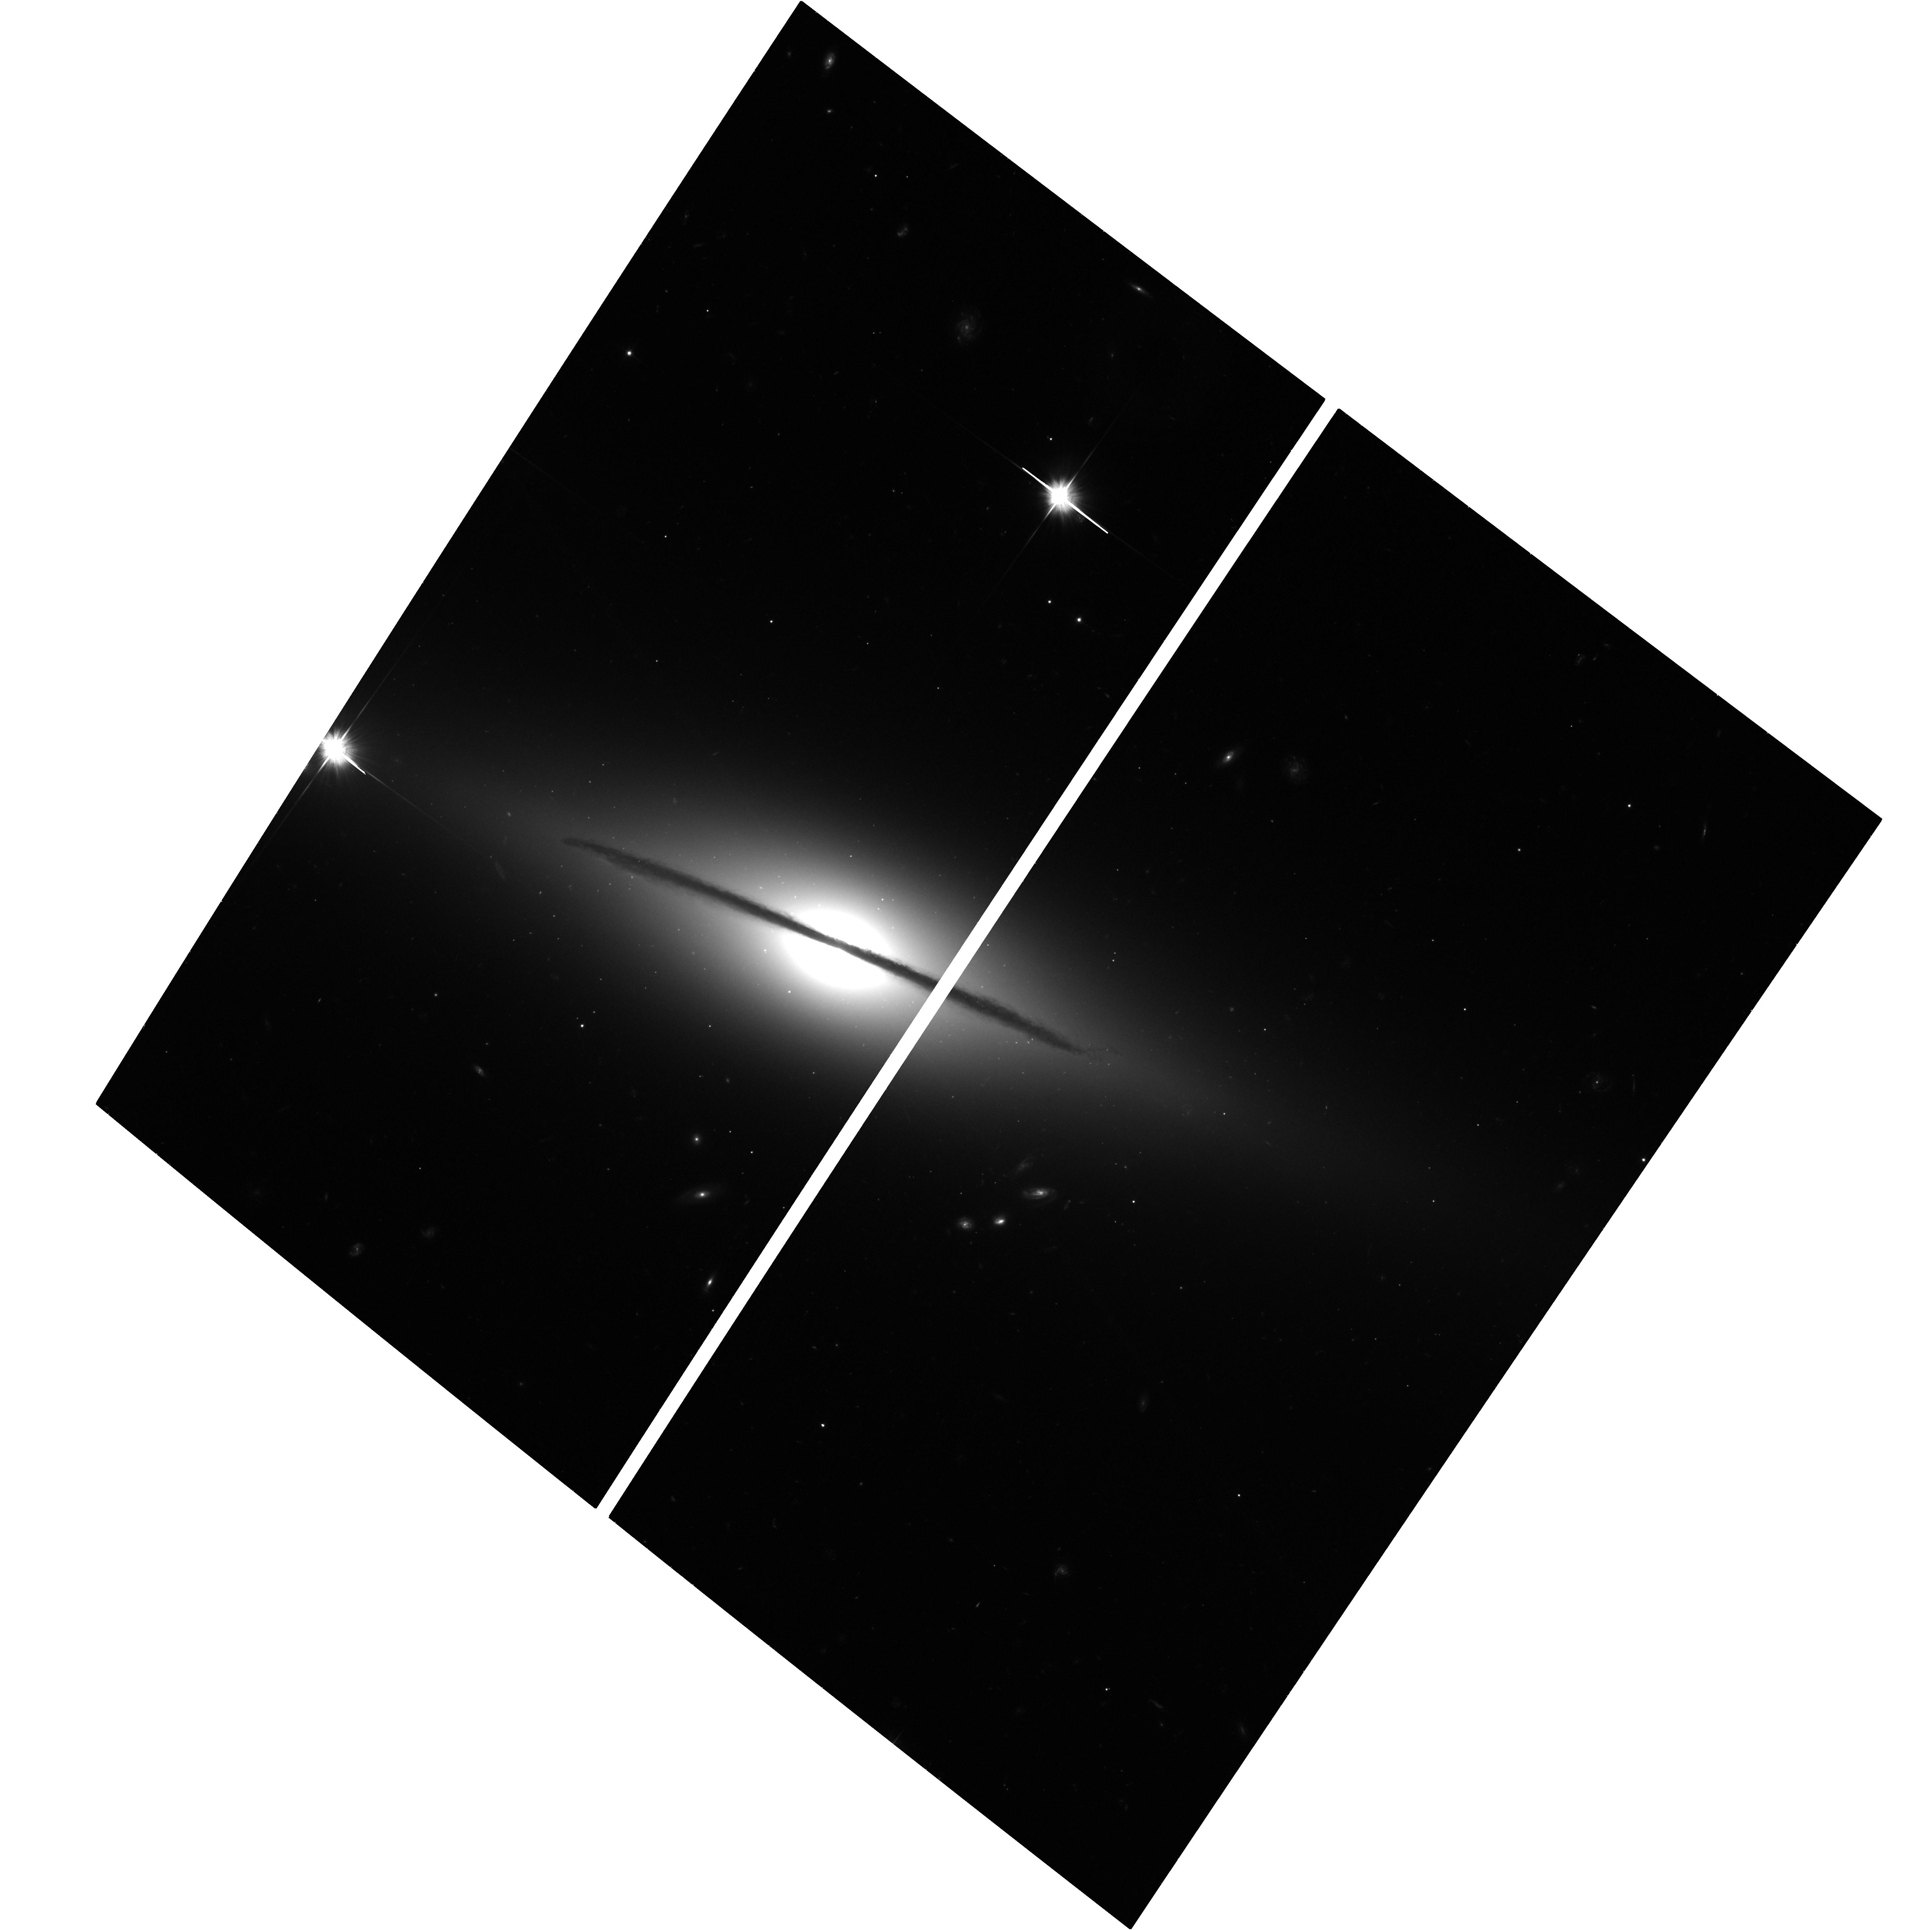
Target: SN-2005E. Instrument: ACS/WFC. Filter: F606W. Exposure: 37 min. Observation ID: hst_13698_01_acs_wfc_f606w_jclg01

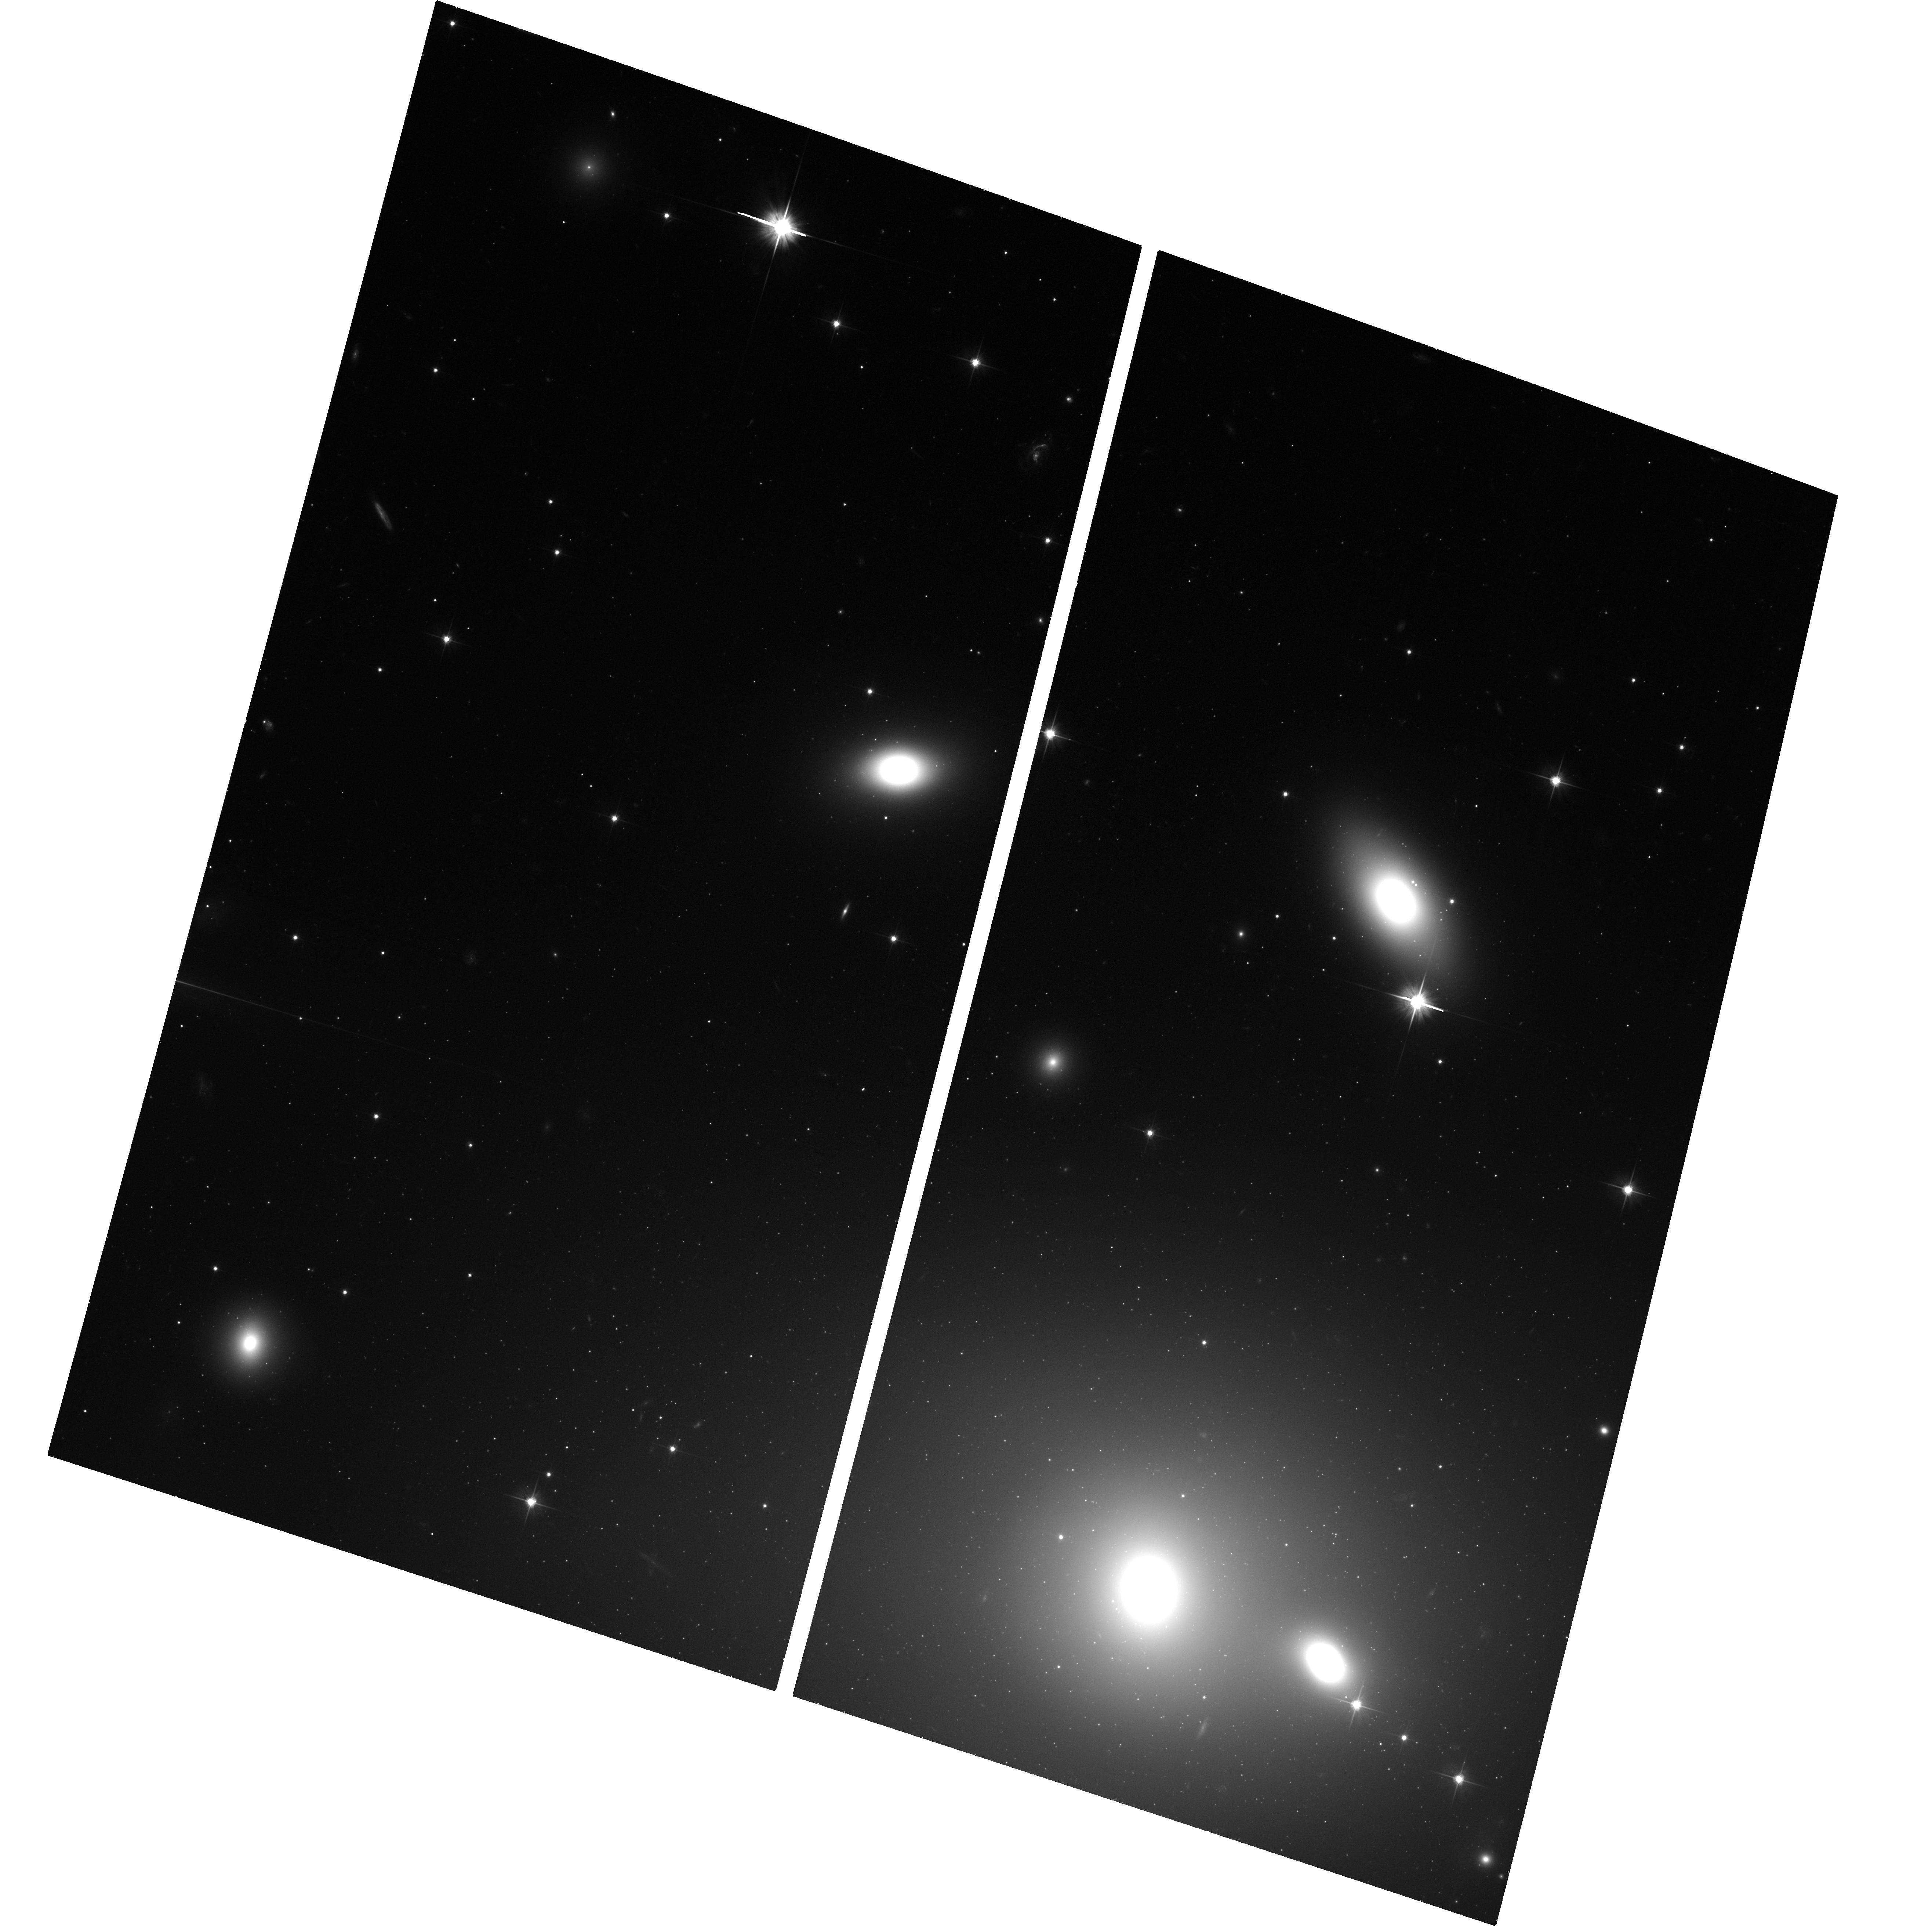
Target: SN-2007KE. Instrument: ACS/WFC. Filter: F606W. Exposure: 38 min. Observation ID: hst_13698_03_acs_wfc_f606w_jclg03

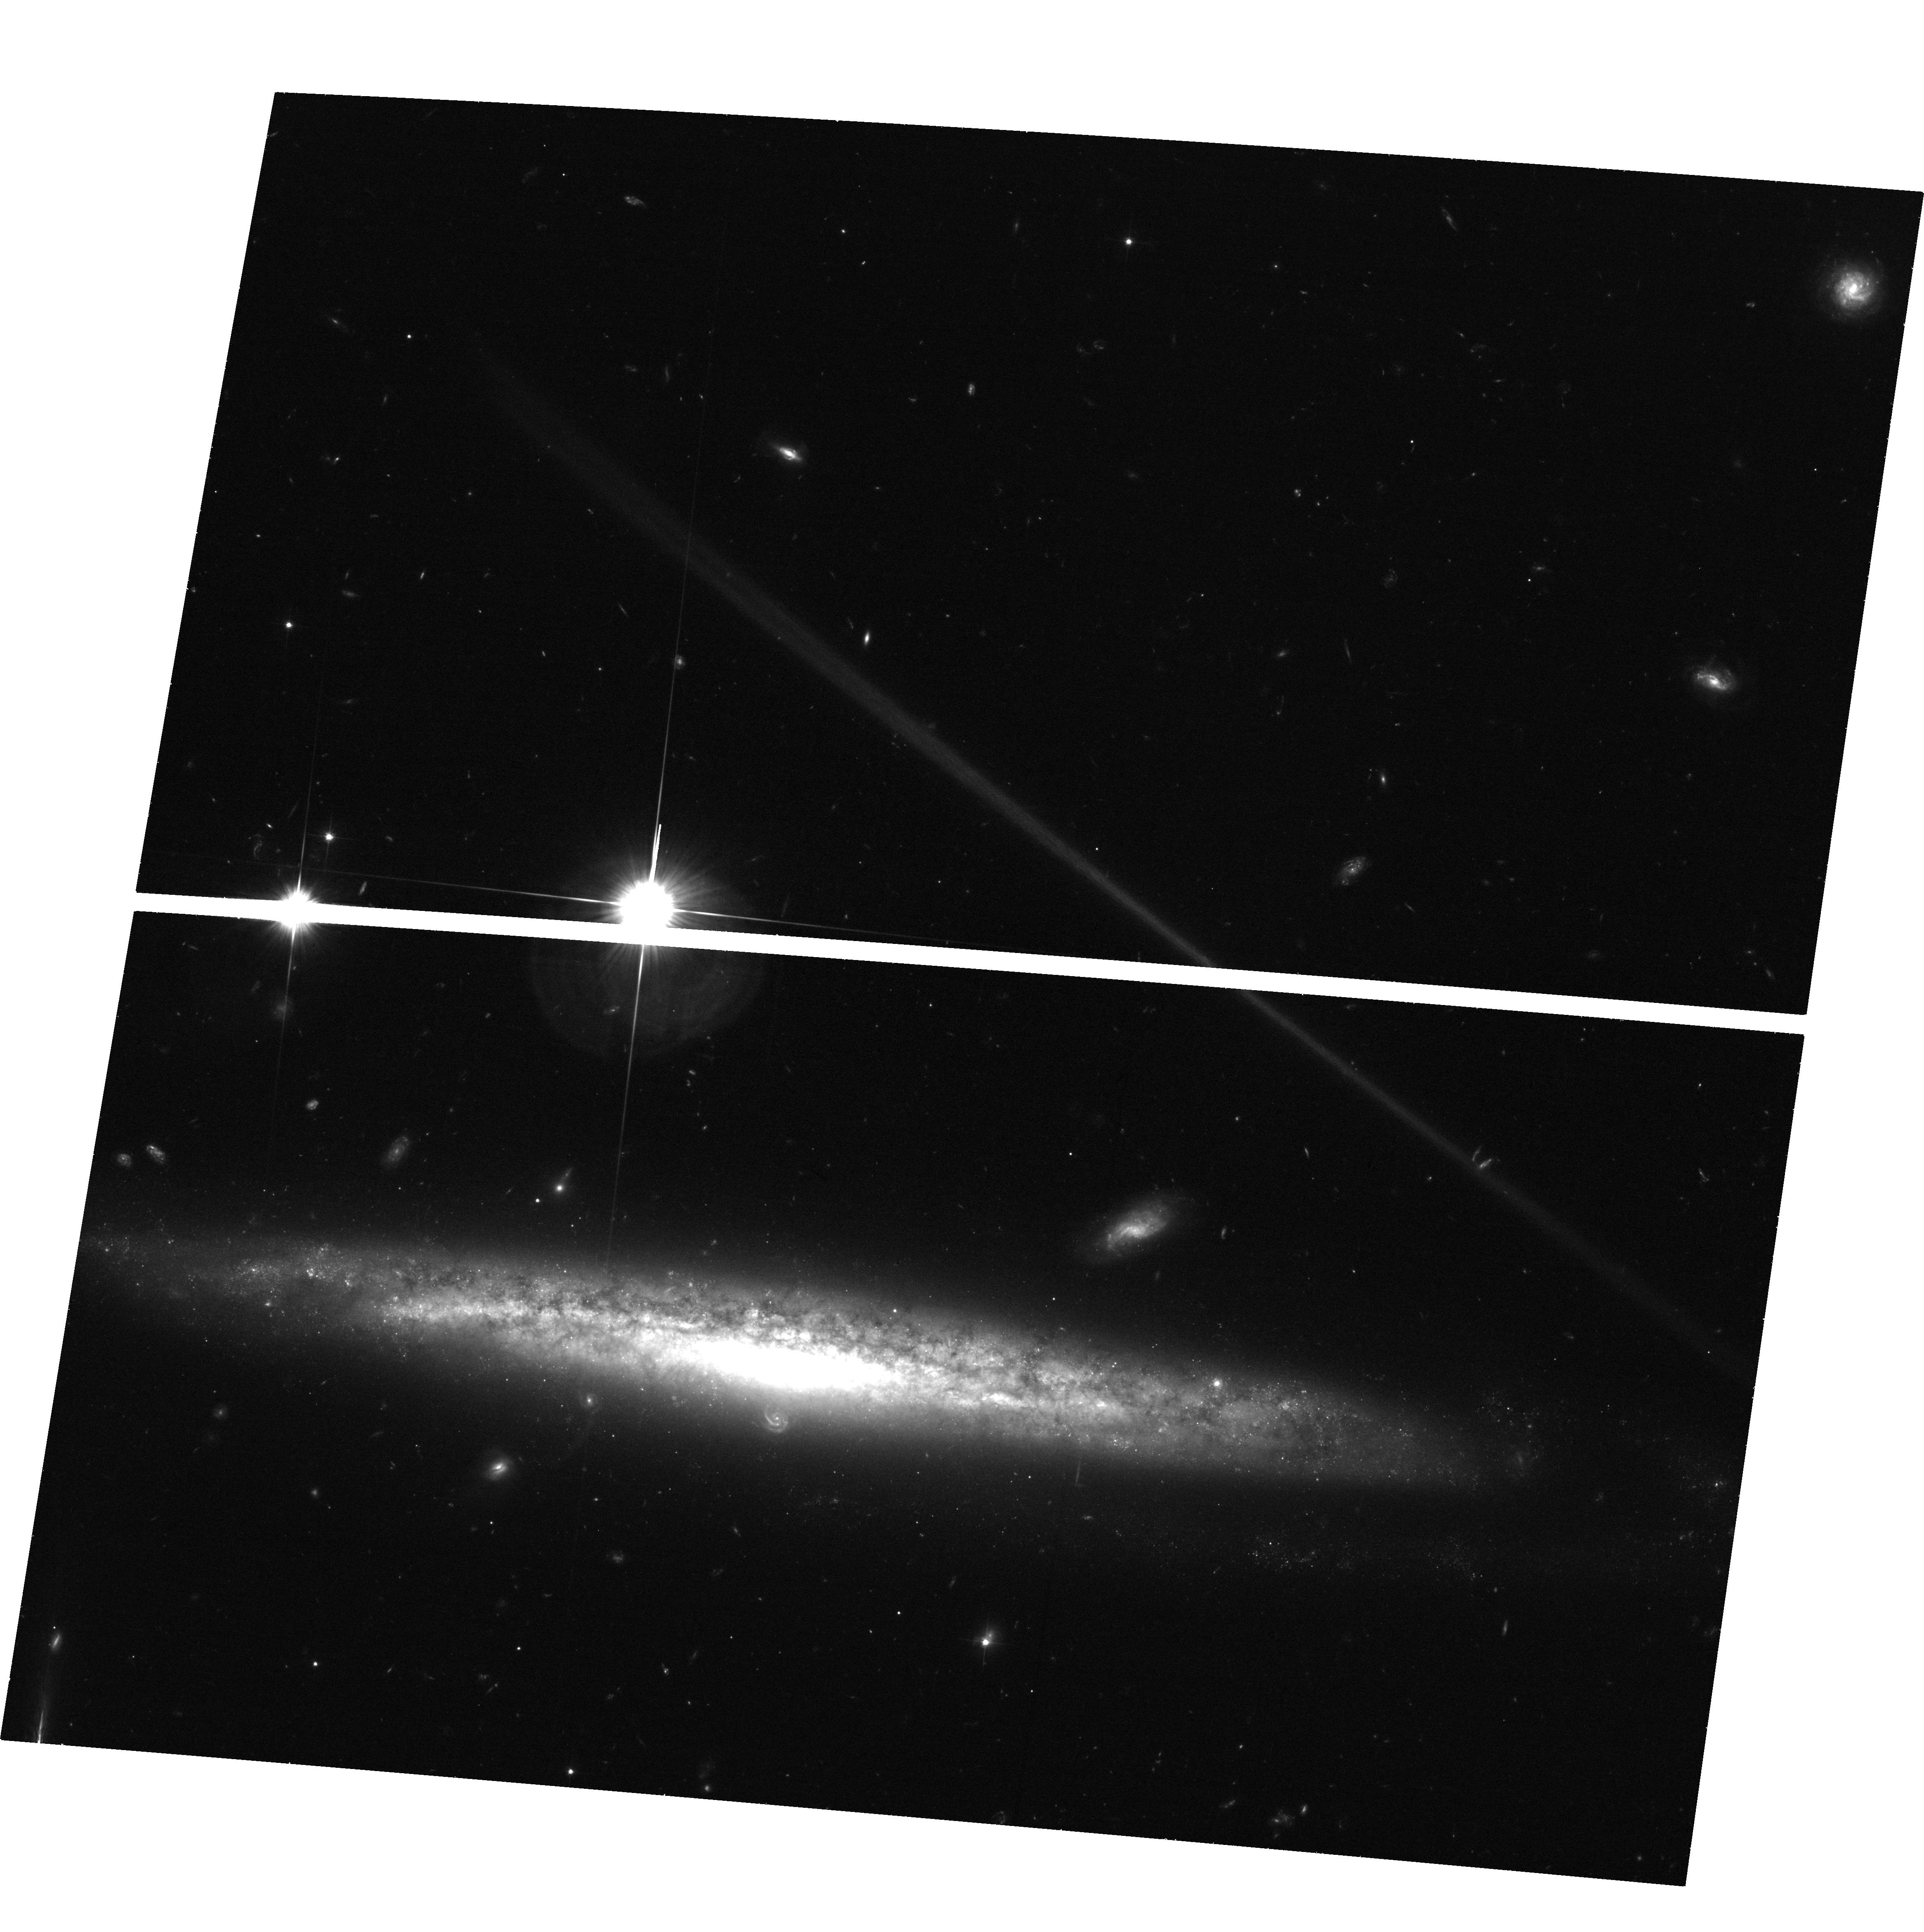
Target: SN-2003DR. Instrument: ACS/WFC. Filter: F606W. Exposure: 39 min. Observation ID: hst_13698_02_acs_wfc_f606w_jclg02

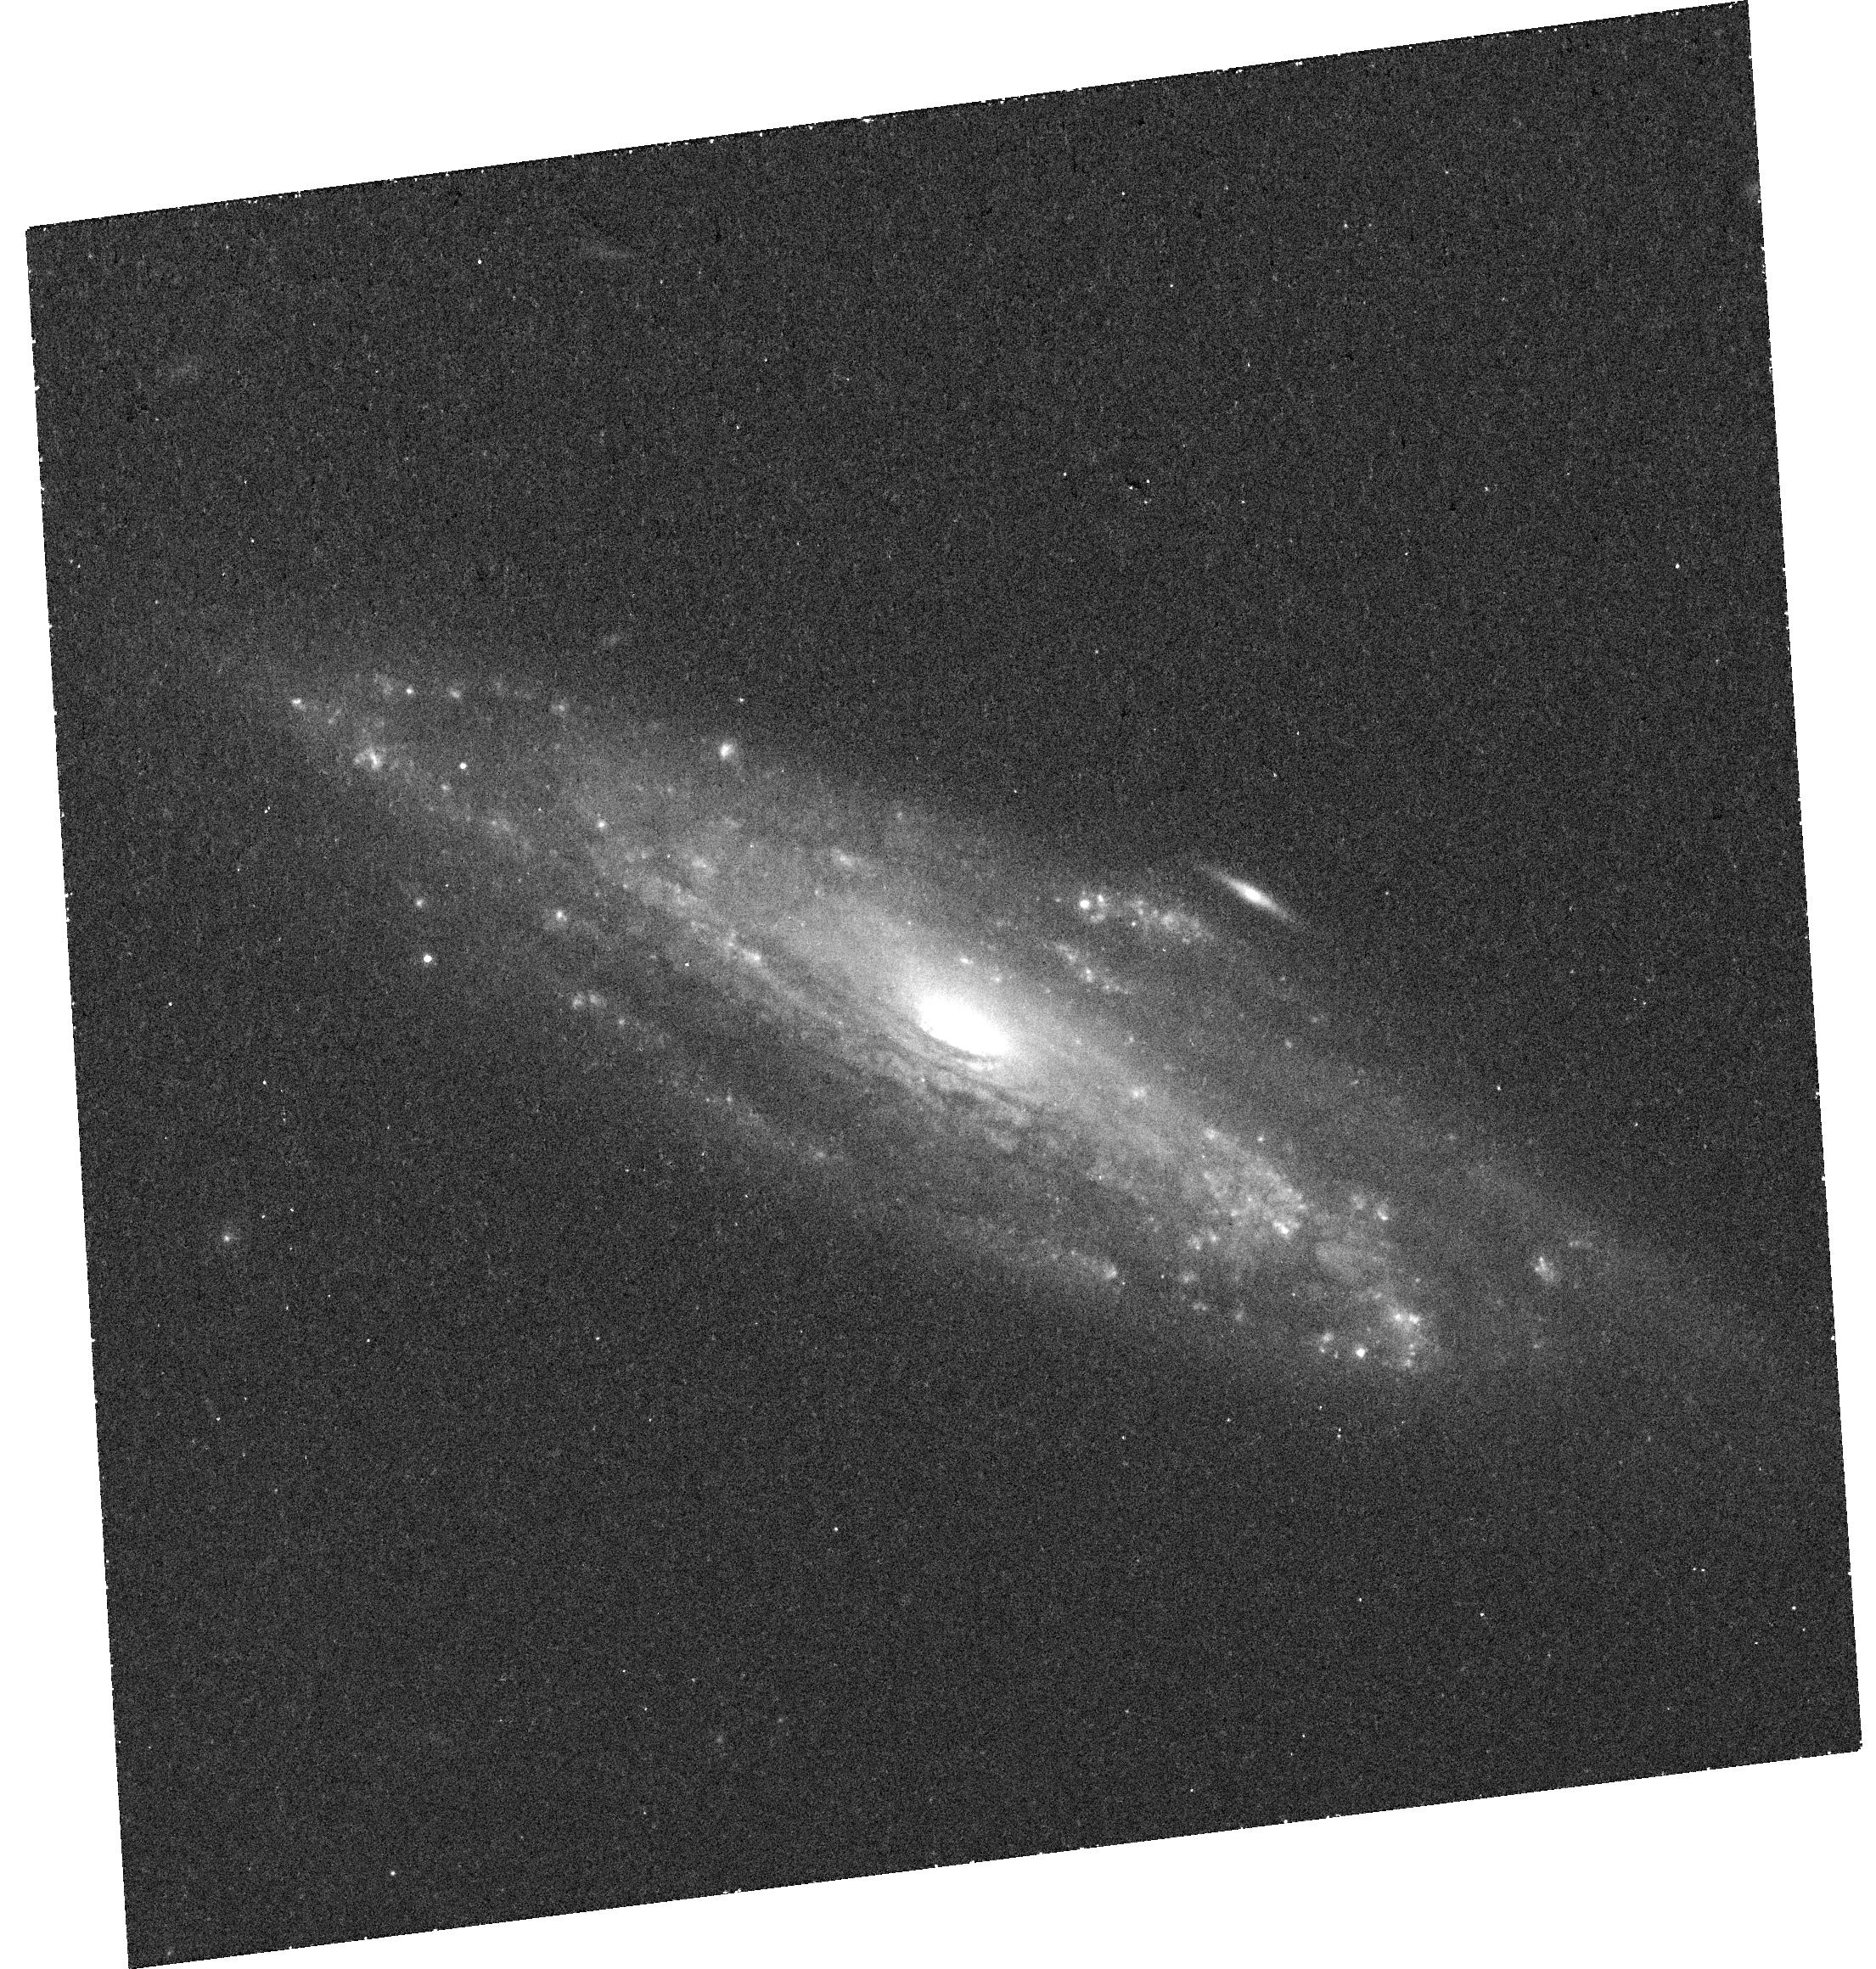
Target: SN-2001CO. Instrument: WFC3/UVIS. Filter: F665N. Exposure: 44 min. Observation ID: hst_13698_04_wfc3_uvis_f665n_iclg04

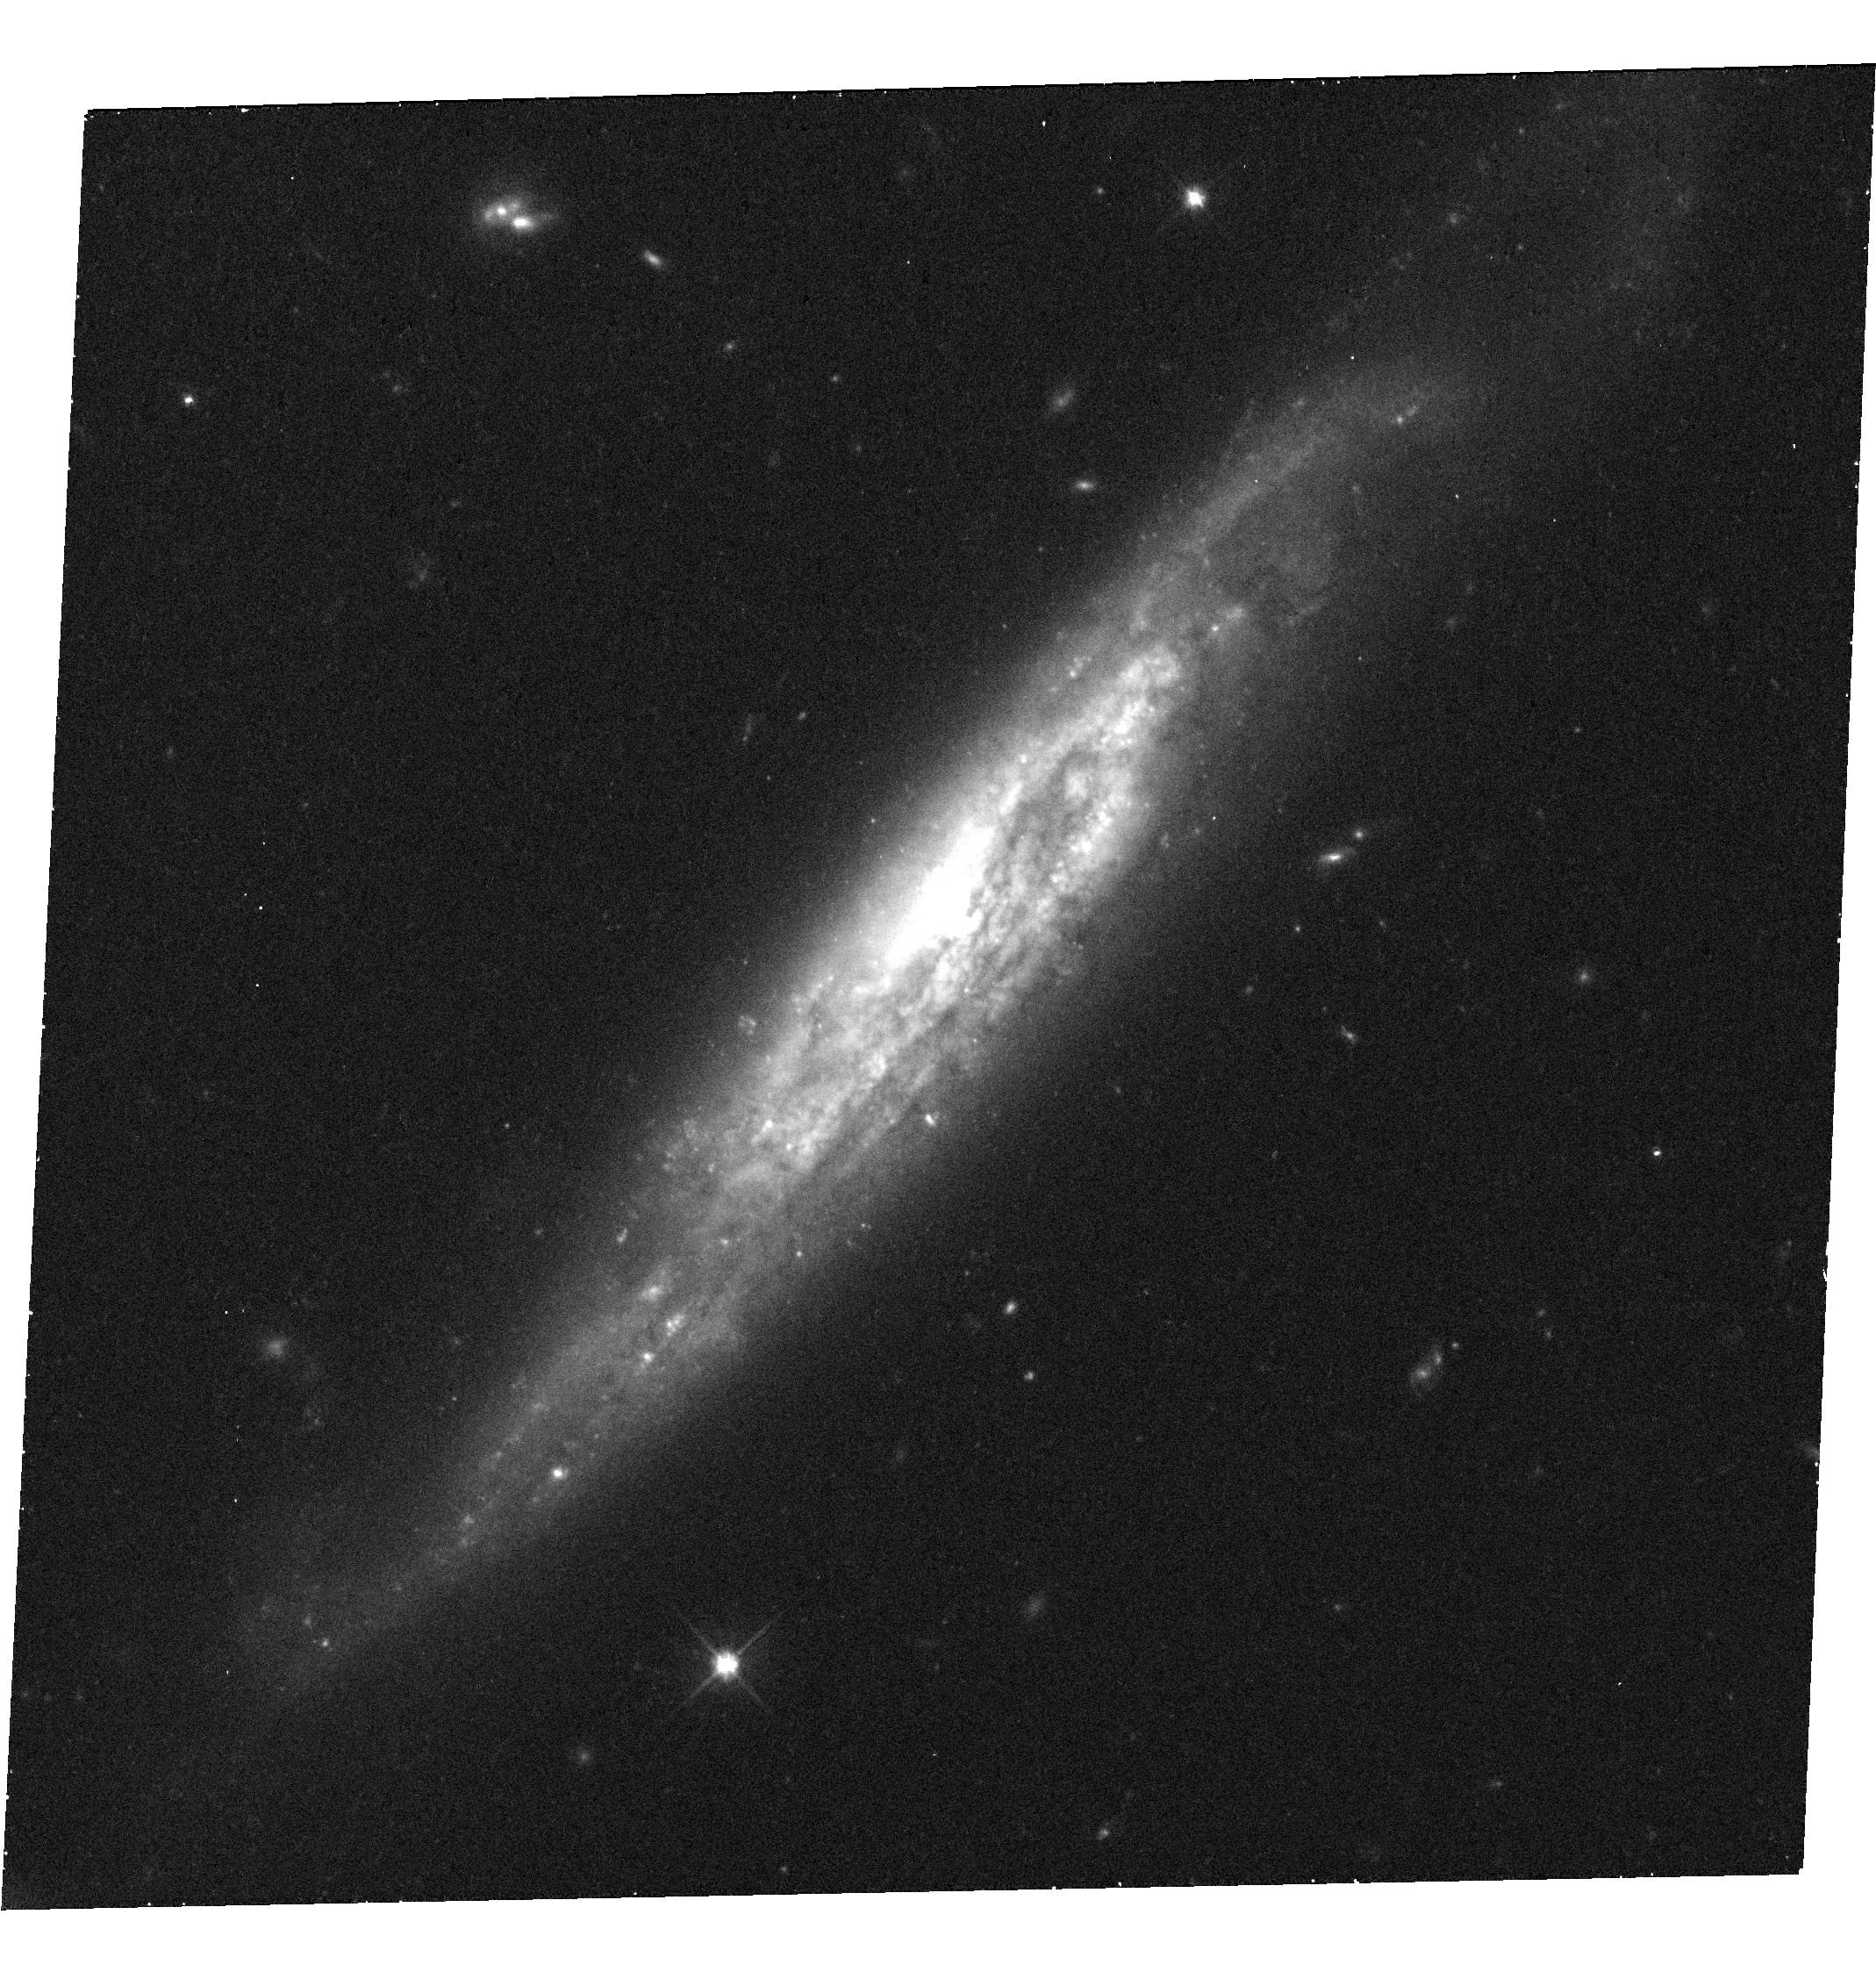
Target: SN-2003DG. Instrument: WFC3/UVIS. Filter: F606W. Exposure: 16 min. Observation ID: hst_13698_05_wfc3_uvis_f606w_iclg05

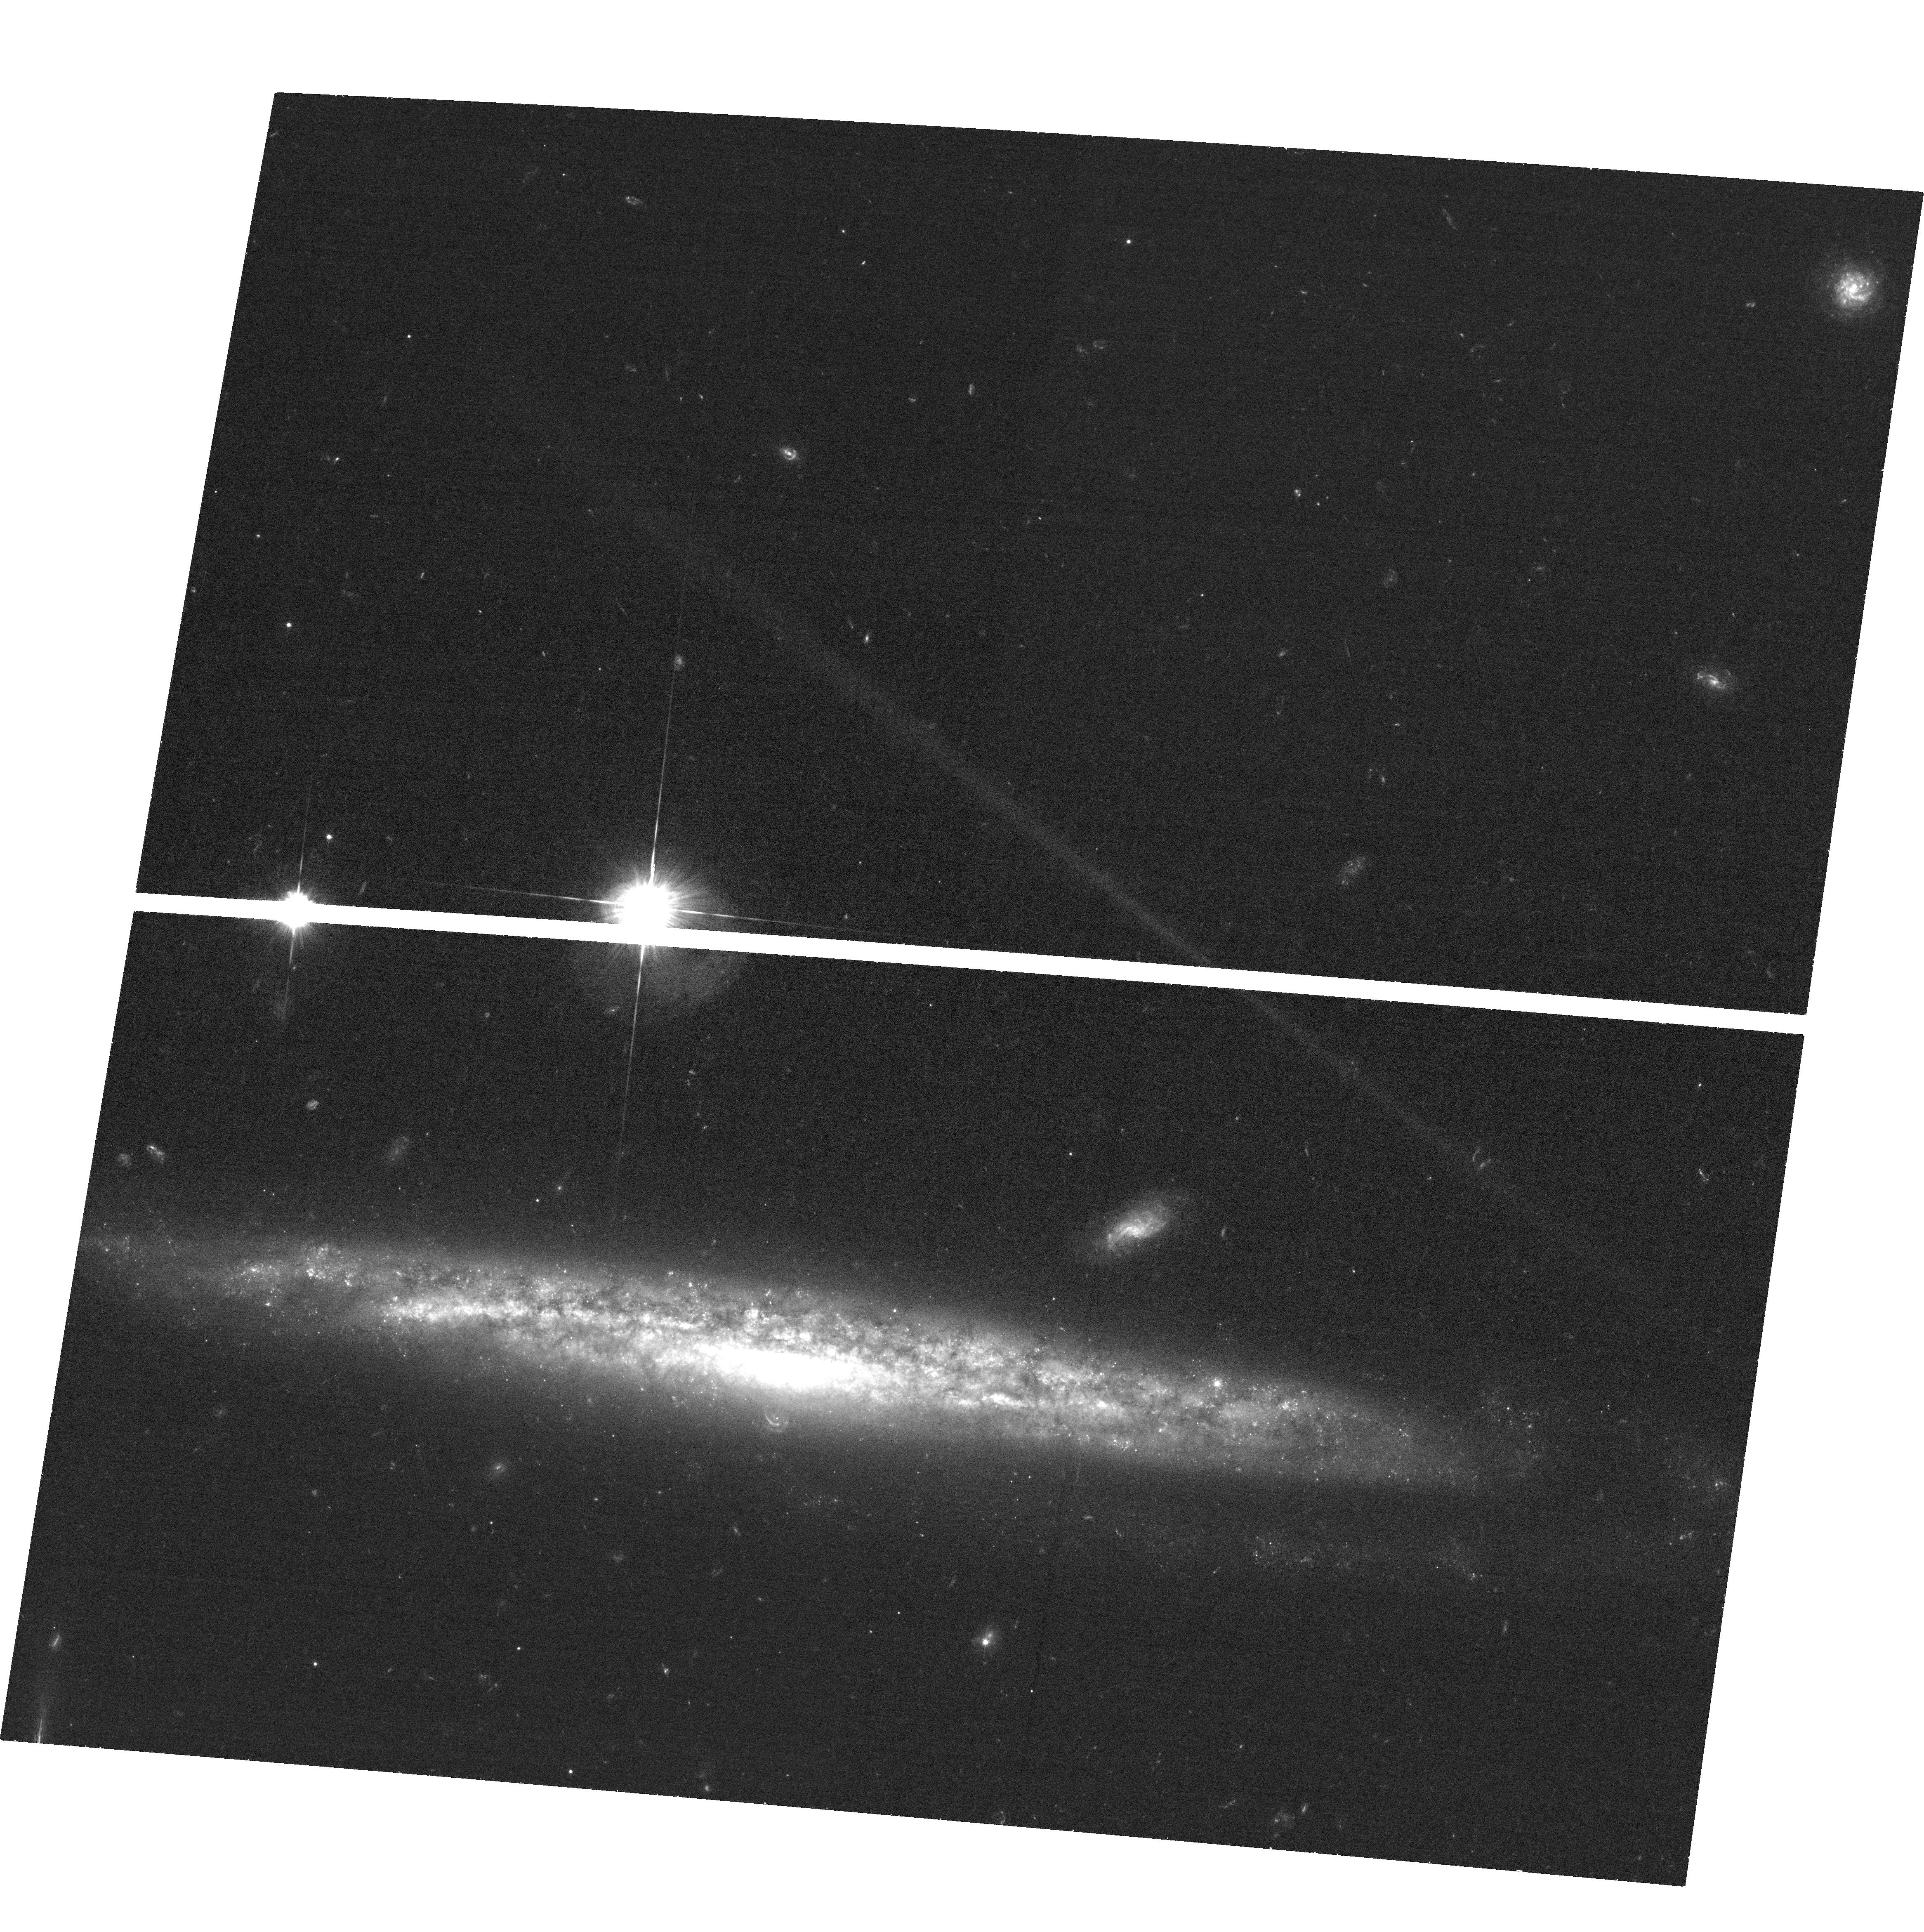
Target: SN-2003DR. Instrument: ACS/WFC. Filter: F435W. Exposure: 41 min. Observation ID: hst_13698_02_acs_wfc_f435w_jclg02

The environments and progenitors of calcium-rich transients (PI: Lyman, Joseph)

Calcium-rich transients represent a new, peculiar class of extra-galactic explosion in which up to half the ejecta is calcium. Exhibiting peak luminosities in the gap between novae and supernovae, and fast evolving light curves, they present a challenge for both observation and theory. Their host galaxy locations prove a problem for most proposed progenitor systems as they are preferentially located at extreme offsets from their putative hosts, and no underlying stellar population has yet been detected in these cases. In this proposal we will either detect for the first time, or conclusively rule out, underlying systems at the locations of a sample of these extreme-offset transients through very deep imaging provided by HST. Alongside this, we will characterise the underlying stellar population of examples of the class which appear, in projection, to be within the disks of their hosts. From these observations we will ascertain if Ca-rich transients are born in-situ or kicked from their birth sites at high velocity. Either scenario is of significant interest. If born in situ then there must be unusual chemical evolution properties in the exceptionally low mass systems in which they reside, which produce such unusual transients. In contrast if they are kicked then binary mergers (e.g. white dwarf -- neutron star) would become favoured systems, making these events powerful tools for constraining the evolution in creating tight binaries, and with important implications for gravitational wave searches.